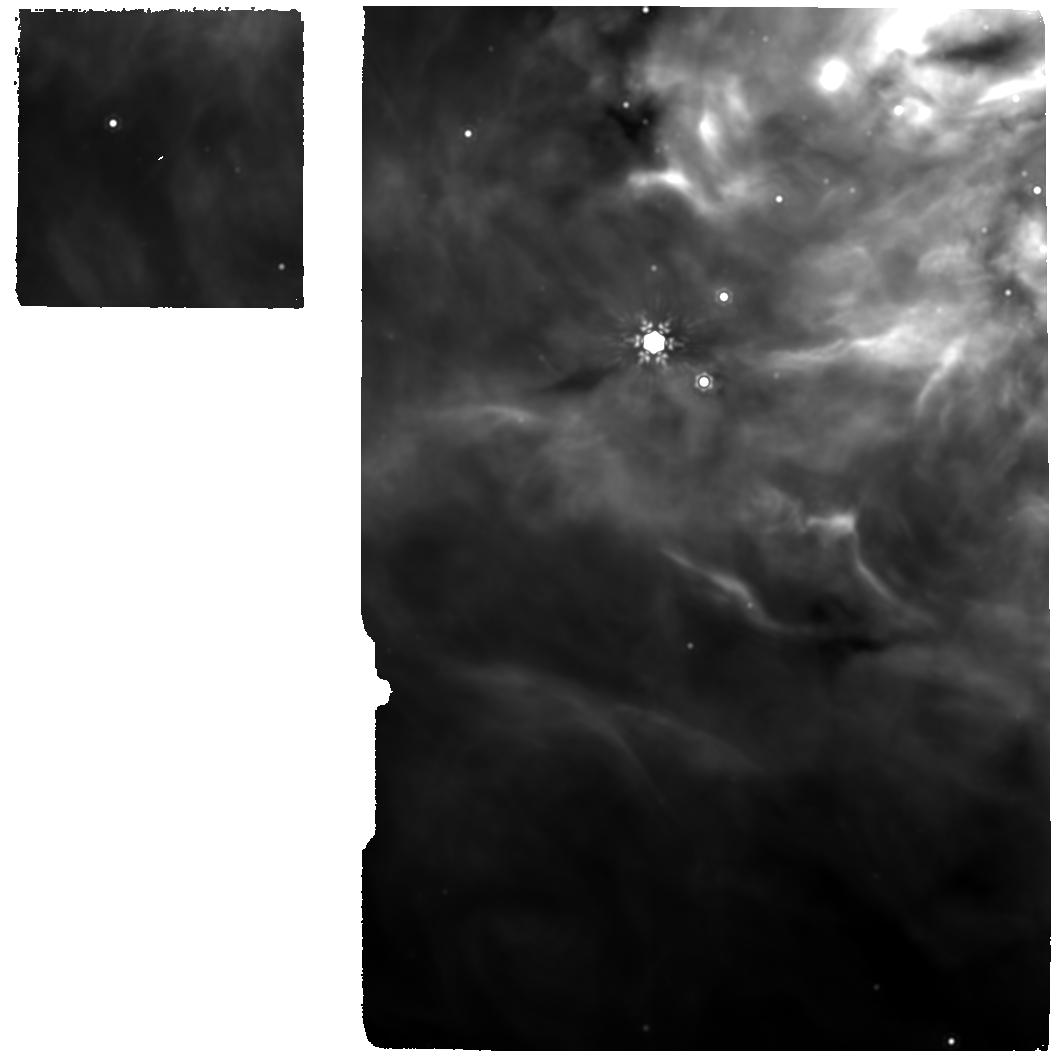
Target: IRAS23385. Instrument: MIRI. Filter: F1500W. Exposure: 40 min. Observation ID: jw01290-o032_t030_miri_f1500w

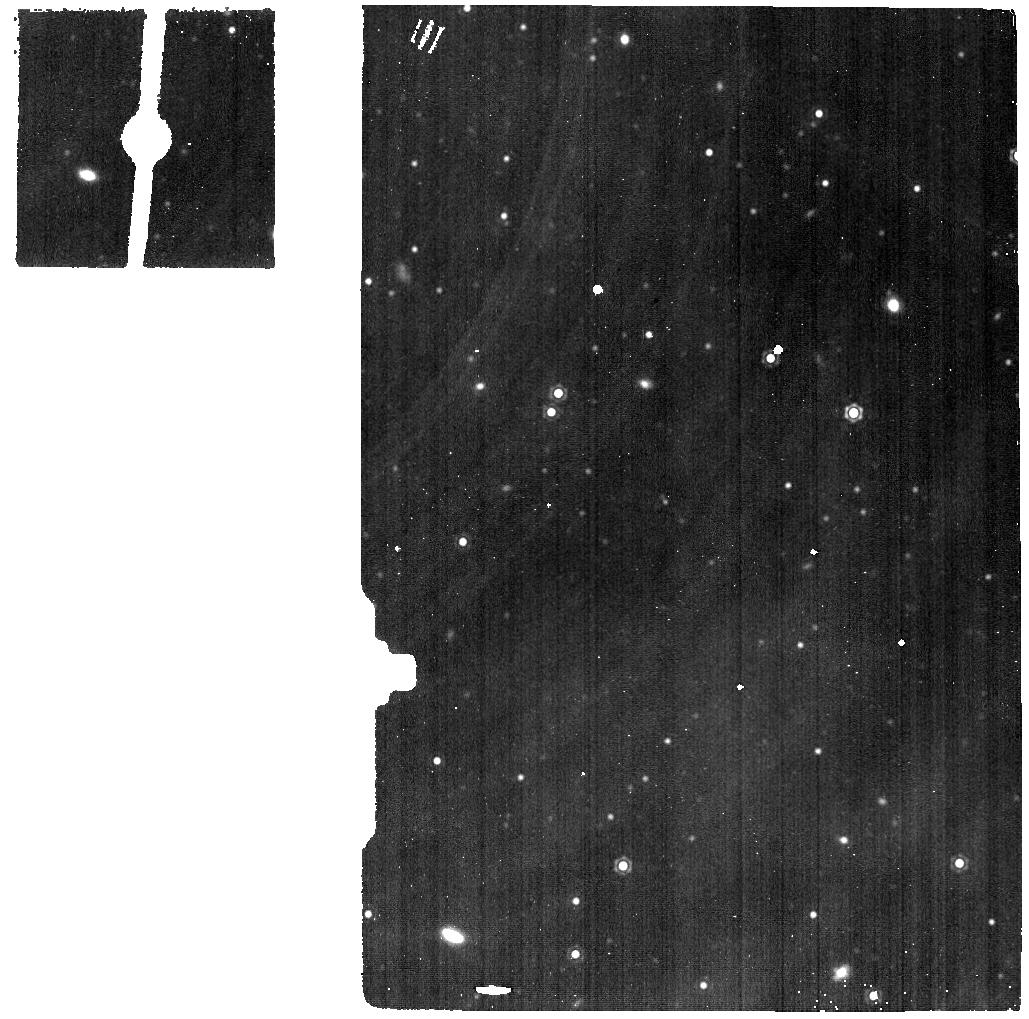
Target: DARK-BHR71. Instrument: MIRI. Filter: F1500W. Exposure: 10 min. Observation ID: jw01290-o023_t025_miri_f1500w

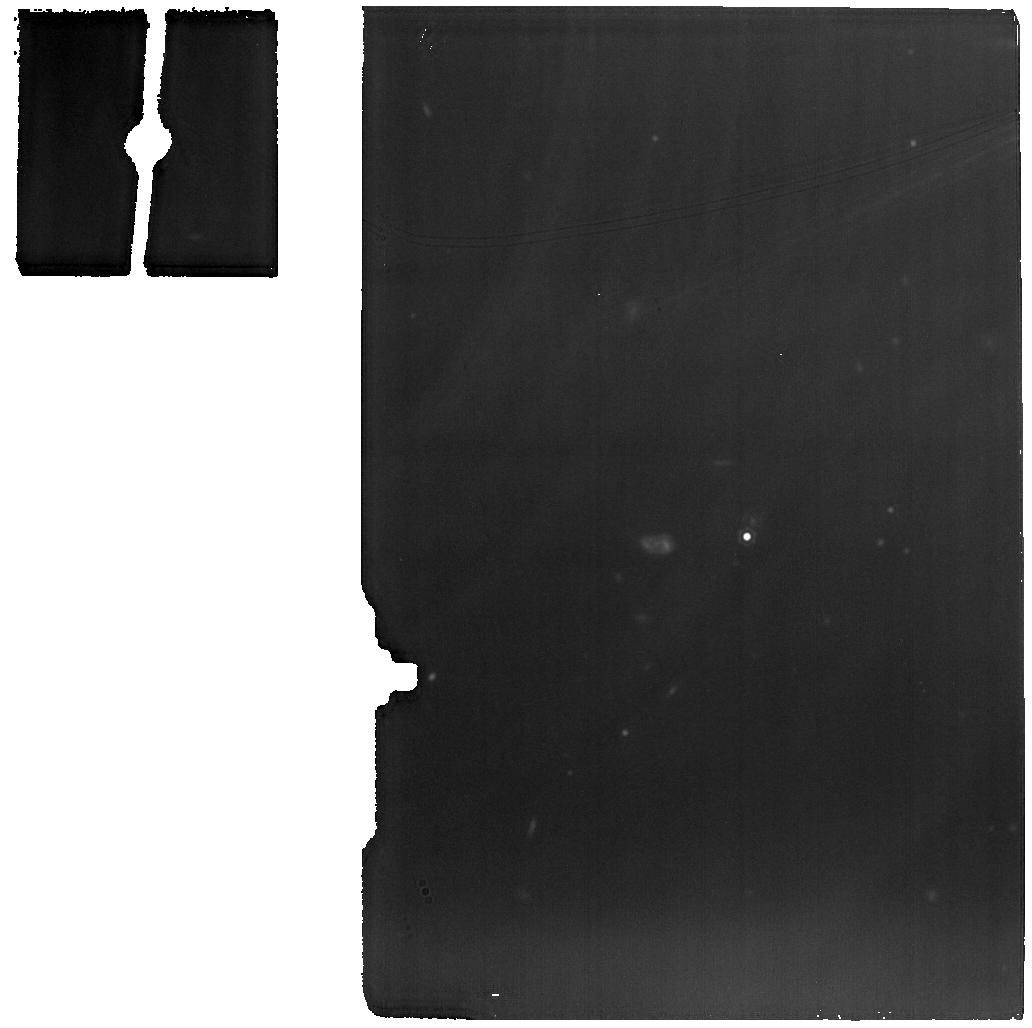
Target: TMC1. Instrument: MIRI. Filter: F1500W. Exposure: 10 min. Observation ID: jw01290-o015_t015_miri_f1500w

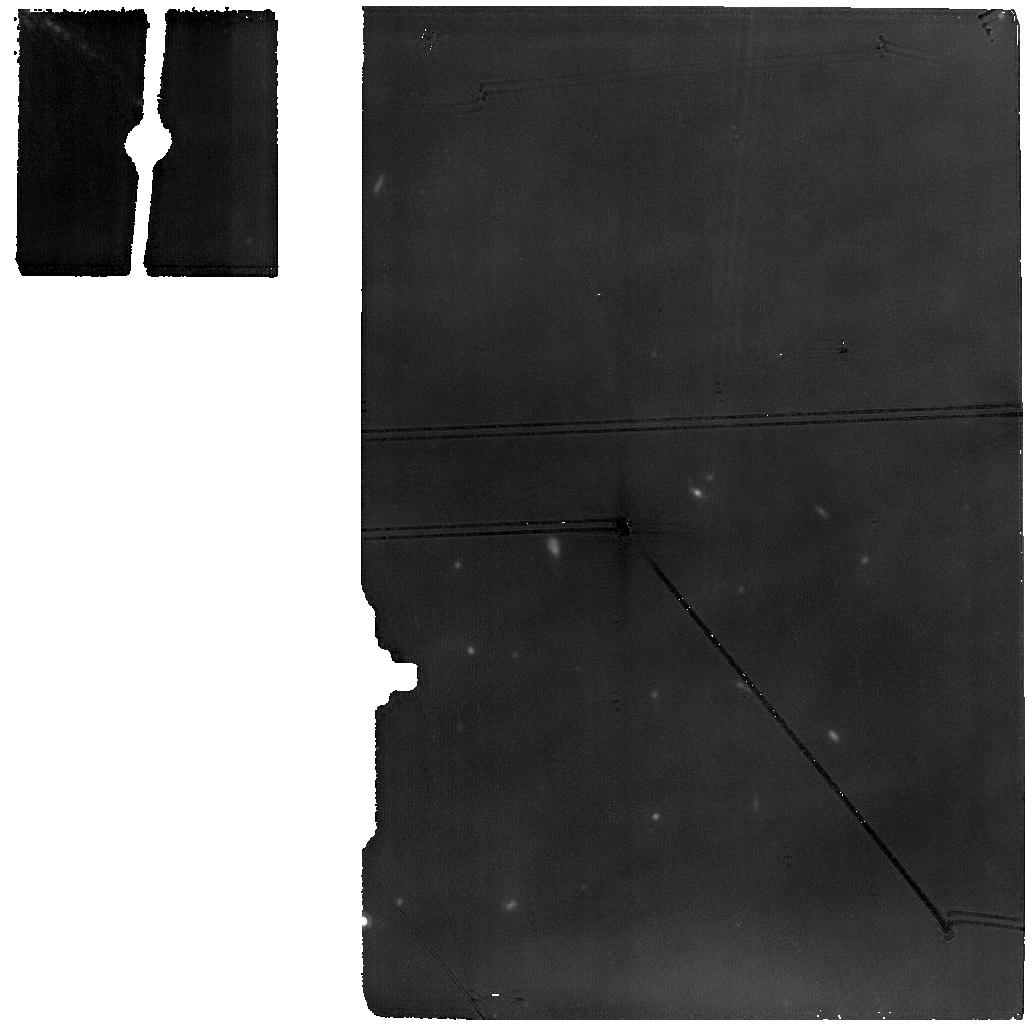
Target: B1B-S. Instrument: MIRI. Filter: F1500W. Exposure: 50 min. Observation ID: jw01290-o001_t007_miri_f1500w

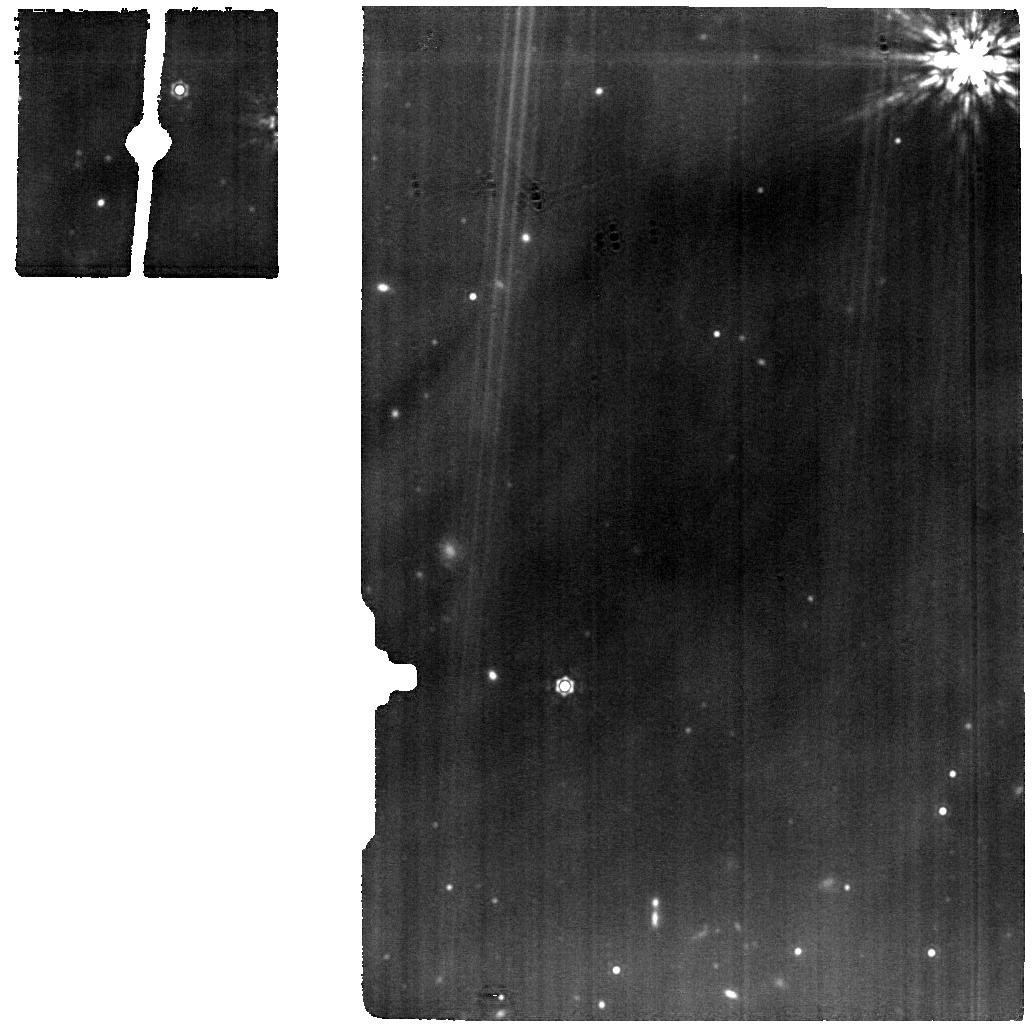
Target: SER-SMM1A. Instrument: MIRI. Filter: F1500W. Exposure: 10 min. Observation ID: jw01290-o022_t018_miri_f1500w

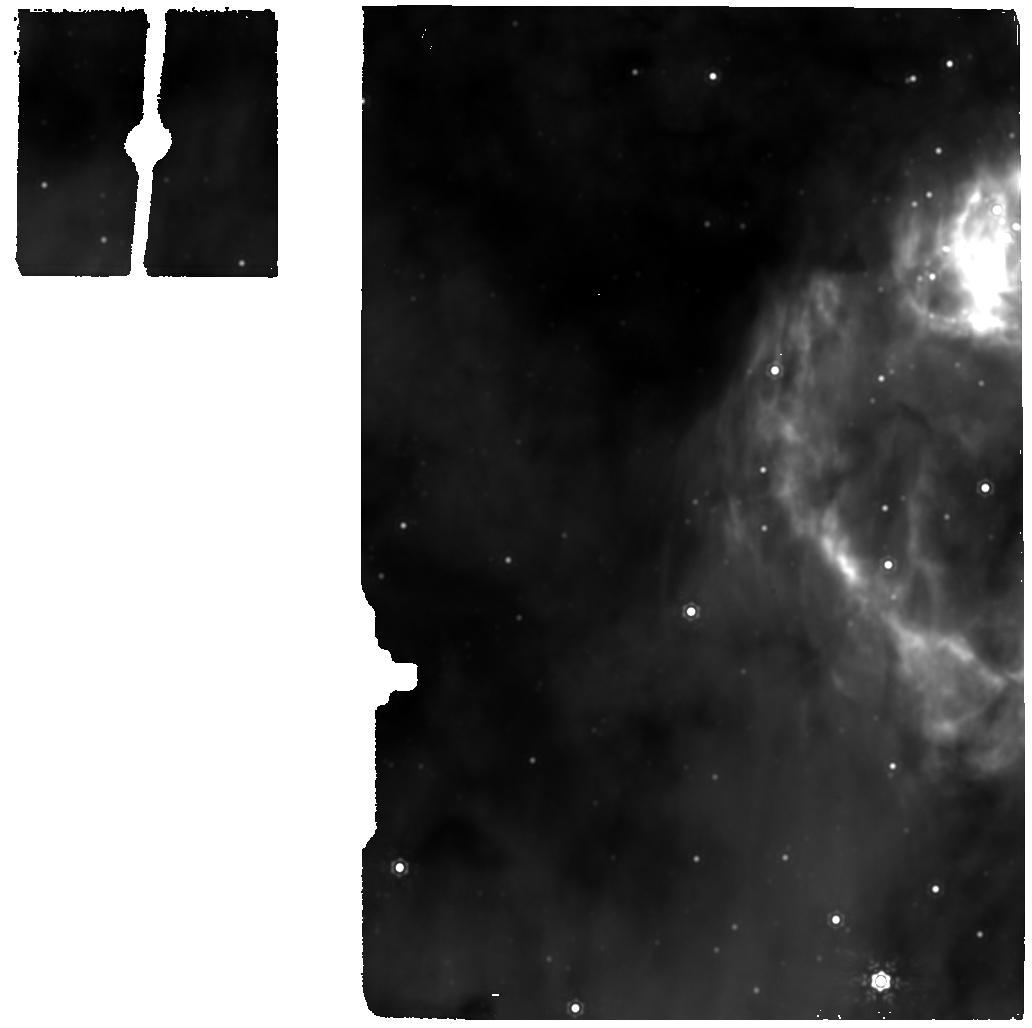
Target: G31.41+0.31. Instrument: MIRI. Filter: F1500W. Exposure: 10 min. Observation ID: jw01290-o027_t026_miri_f1500w

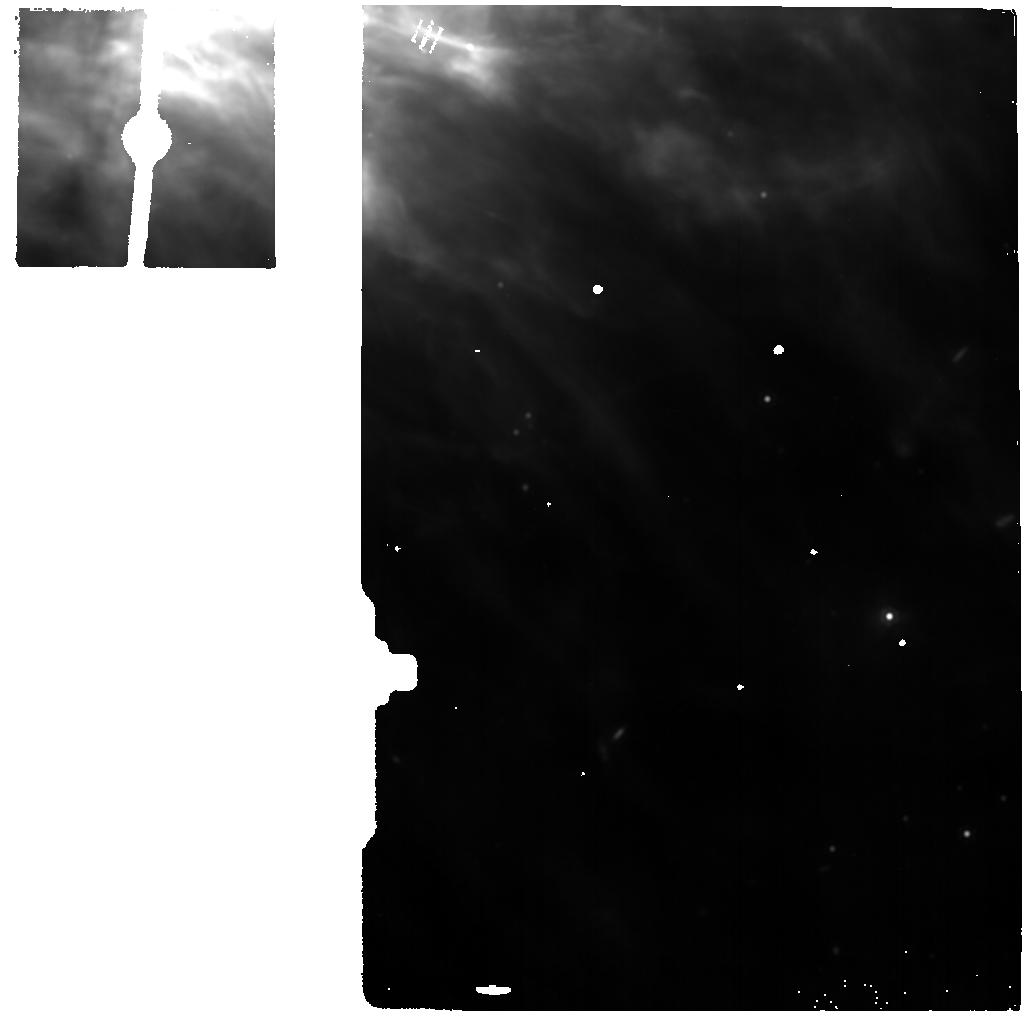
Target: DARK-IRAS23385. Instrument: MIRI. Filter: F1500W. Exposure: 10 min. Observation ID: jw01290-o031_t031_miri_f1500w

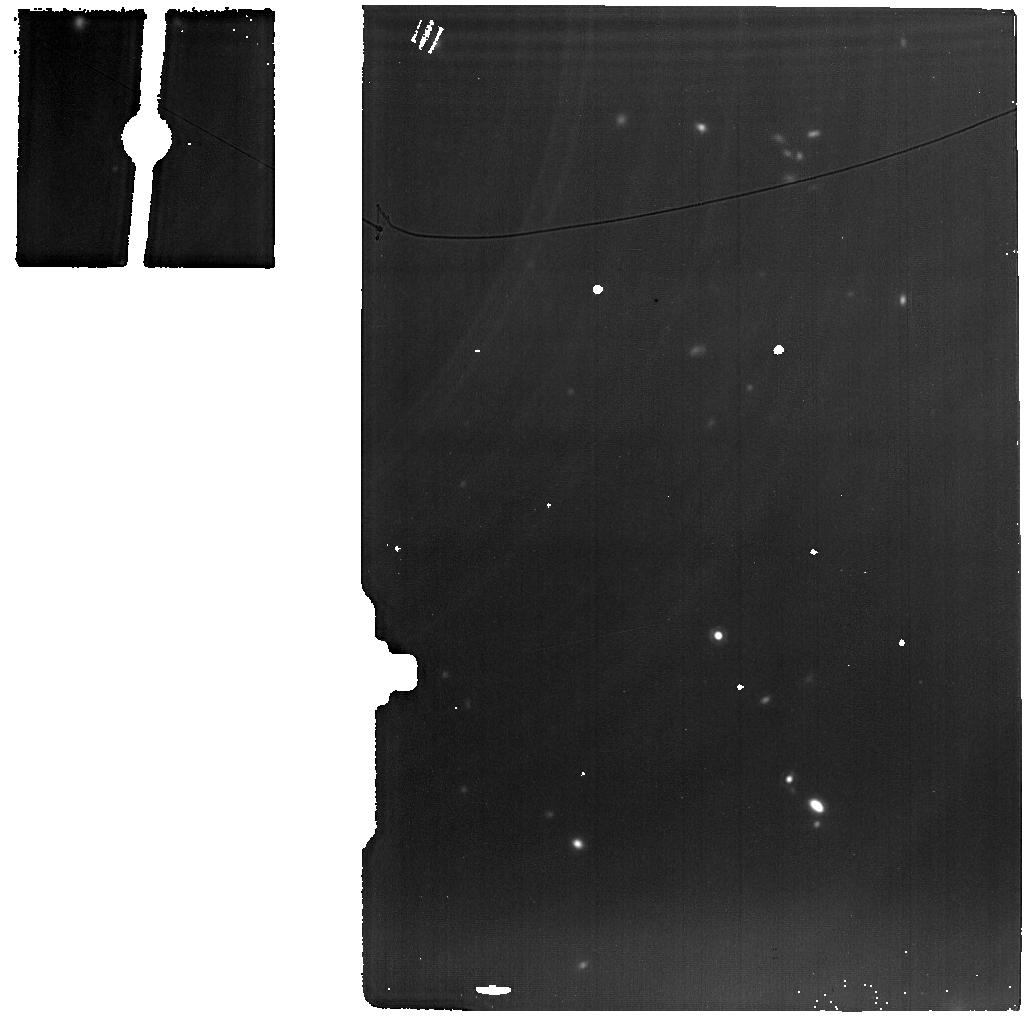
Target: DARK-TAU. Instrument: MIRI. Filter: F1500W. Exposure: 10 min. Observation ID: jw01290-o011_t017_miri_f1500w

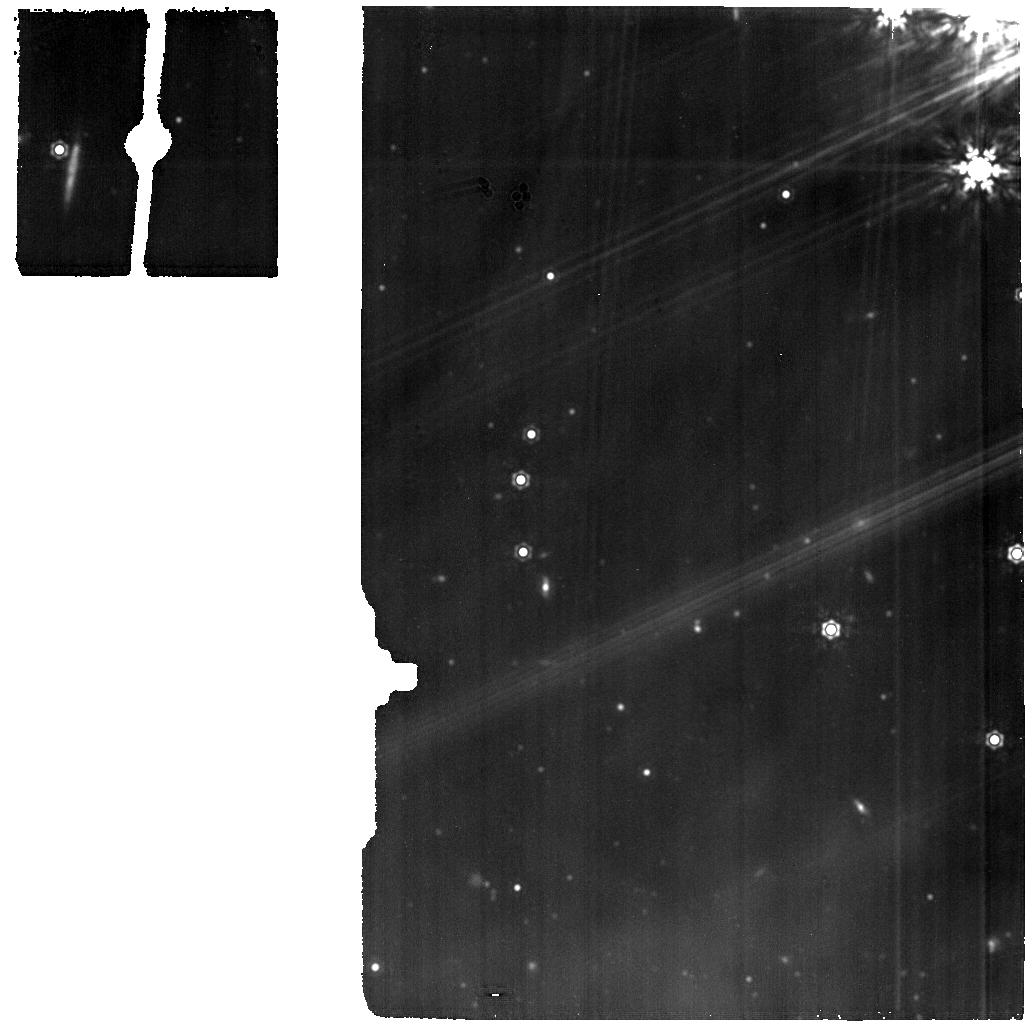
Target: SVS4-5. Instrument: MIRI. Filter: F1500W. Exposure: 30 min. Observation ID: jw01290-o017_t038_miri_f1500w

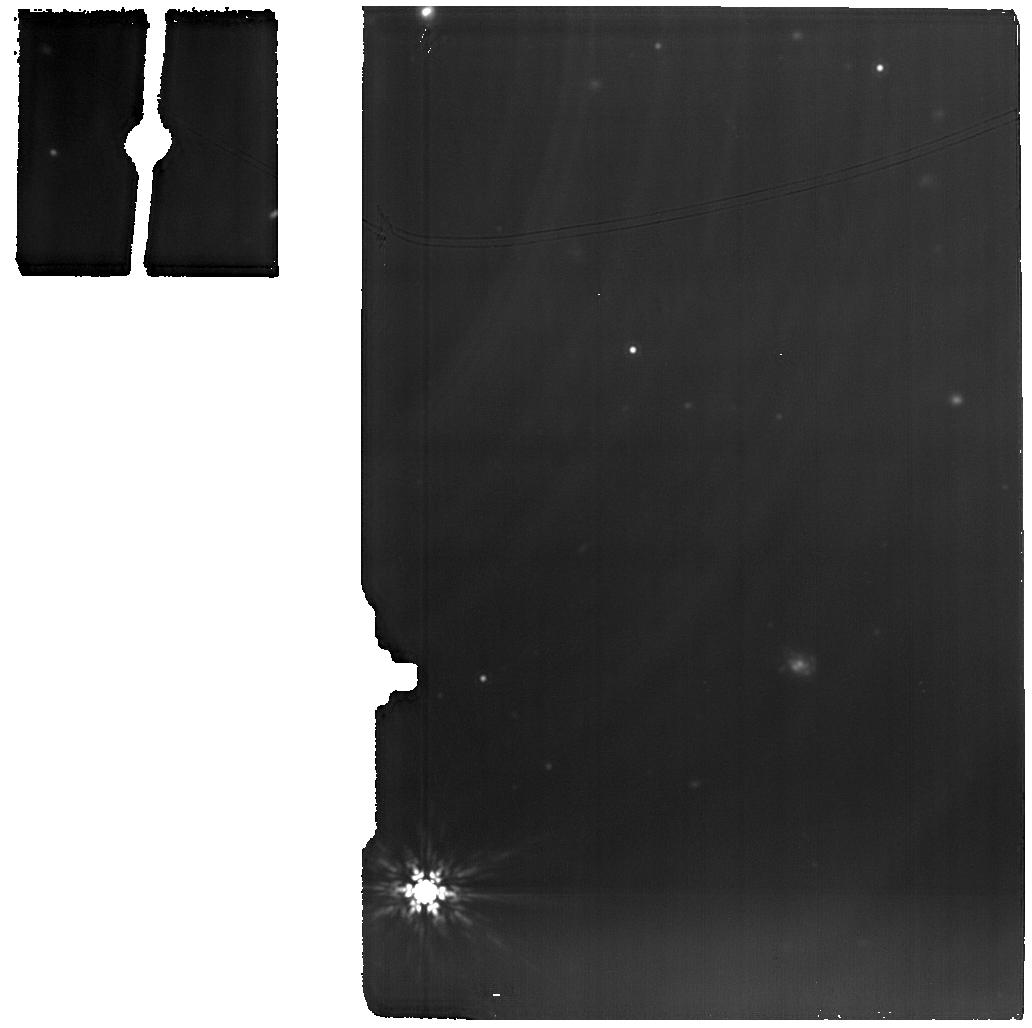
Target: L1527. Instrument: MIRI. Filter: F1500W. Exposure: 50 min. Observation ID: jw01290-o012_t013_miri_f1500w

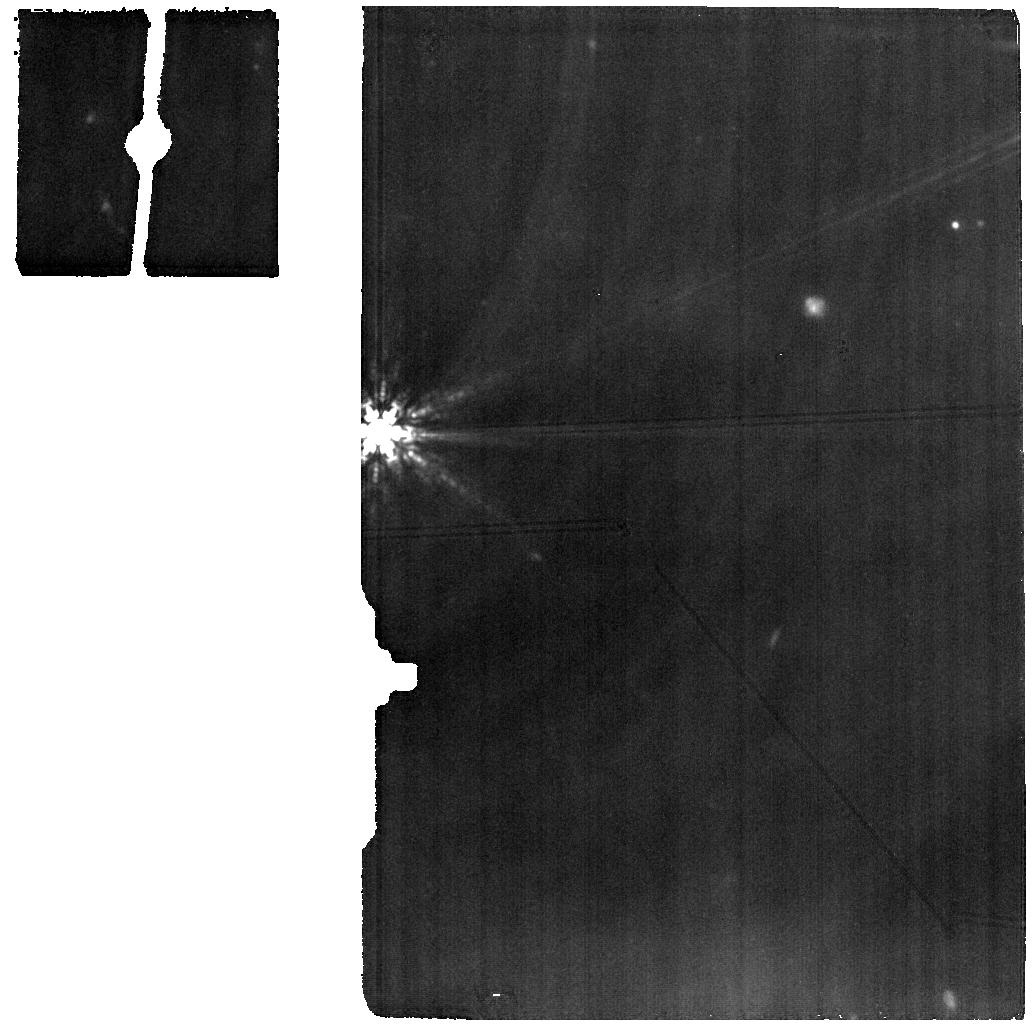
Target: B1A. Instrument: MIRI. Filter: F1500W. Exposure: 10 min. Observation ID: jw01290-o005_t004_miri_f1500w

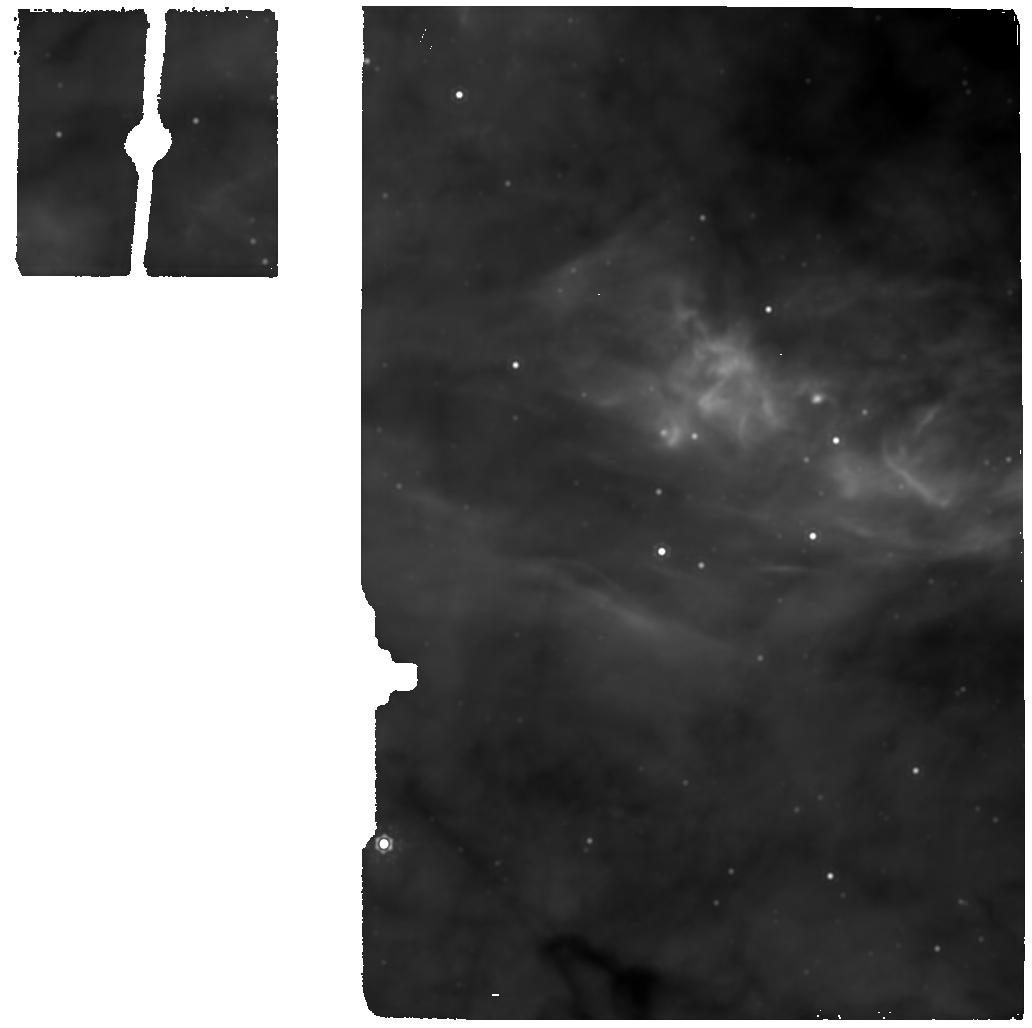
Target: G28S. Instrument: MIRI. Filter: F1500W. Exposure: 10 min. Observation ID: jw01290-o034_t034_miri_f1500w

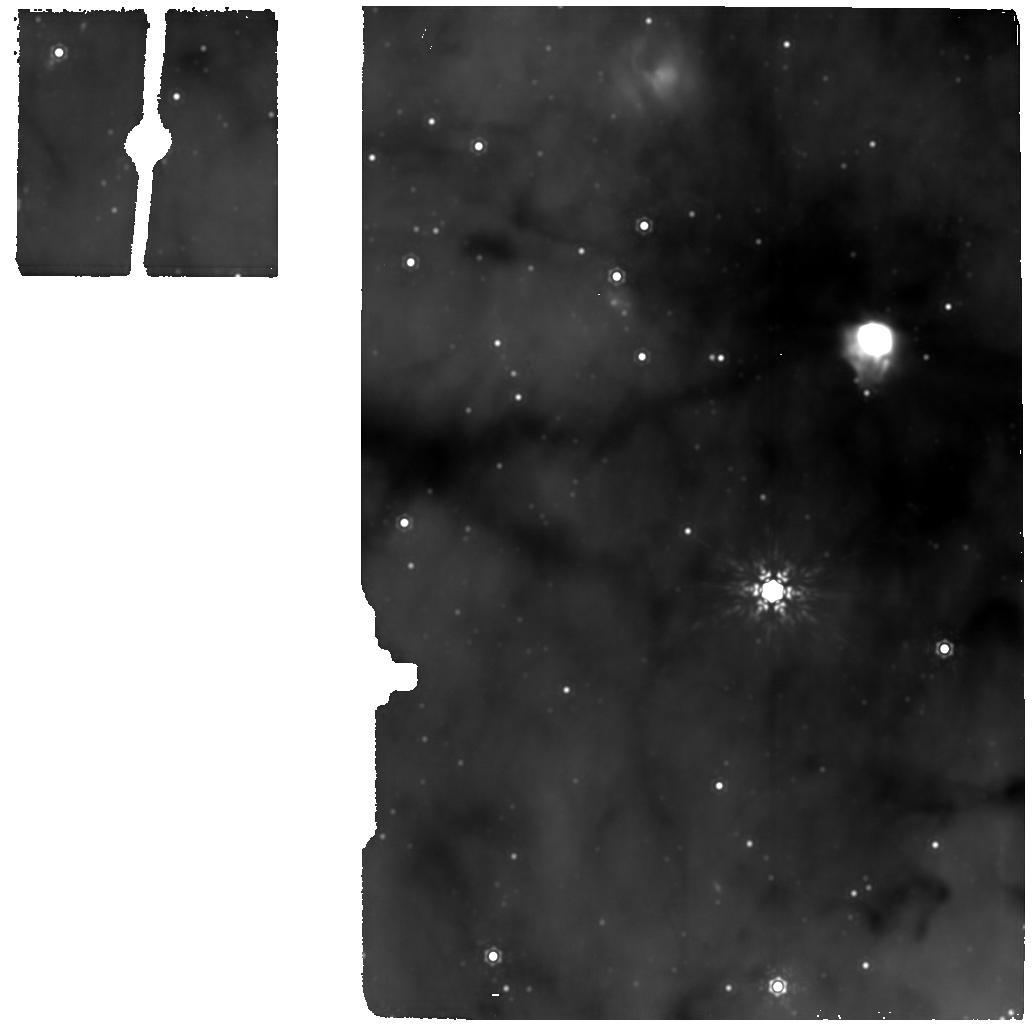
Target: DARK-G31. Instrument: MIRI. Filter: F1500W. Exposure: 10 min. Observation ID: jw01290-o026_t027_miri_f1500w

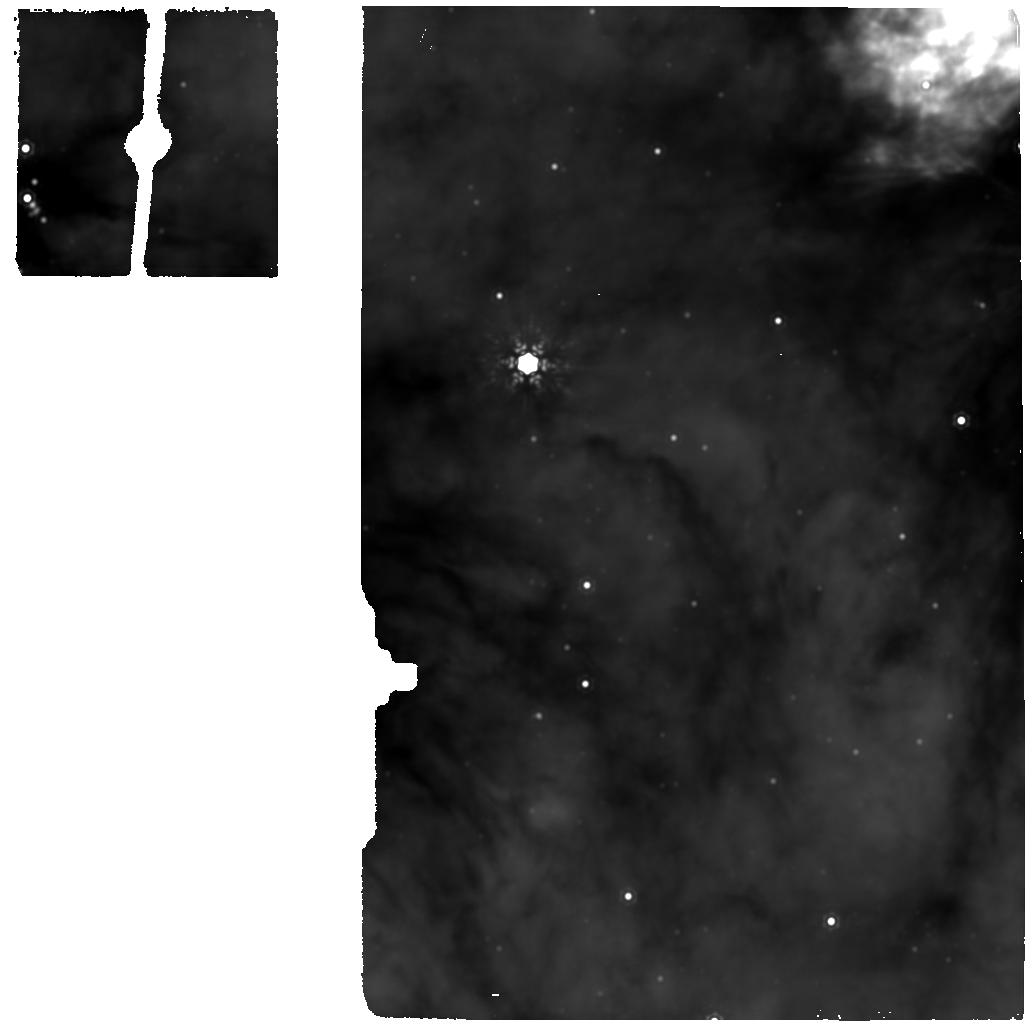
Target: G28IRS2. Instrument: MIRI. Filter: F1500W. Exposure: 10 min. Observation ID: jw01290-o035_t033_miri_f1500w

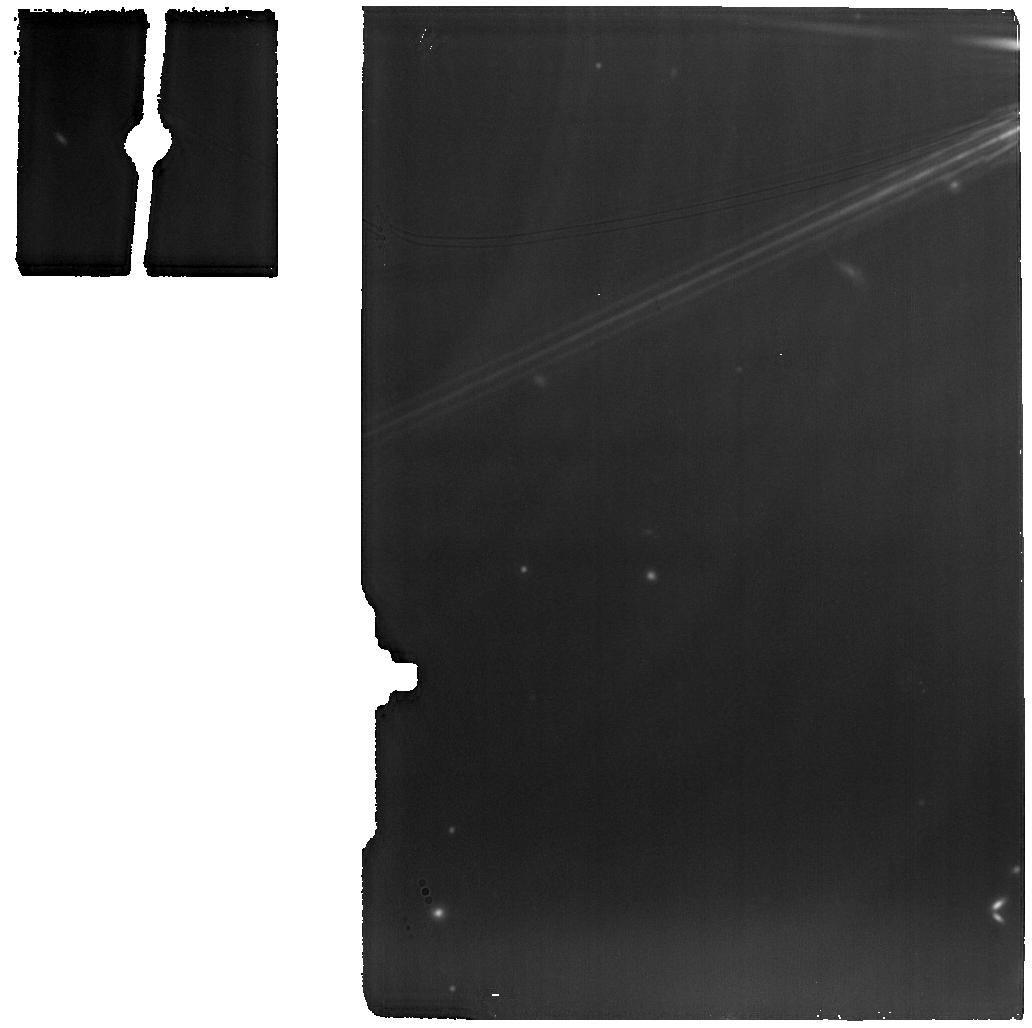
Target: TMC1A. Instrument: MIRI. Filter: F1500W. Exposure: 11 min. Observation ID: jw01290-o014_t016_miri_f1500w

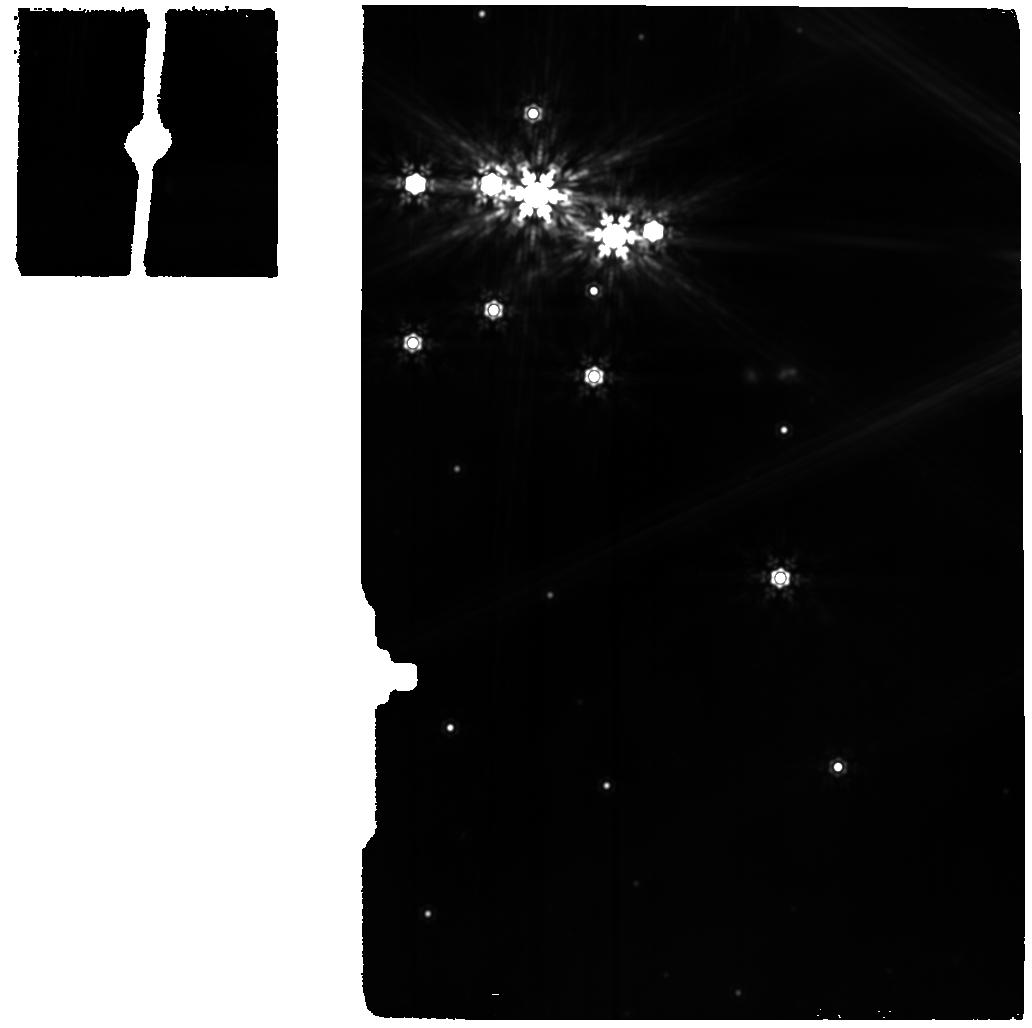
Target: SER-SMM3. Instrument: MIRI. Filter: F1500W. Exposure: 10 min. Observation ID: jw01290-o018_t022_miri_f1500w

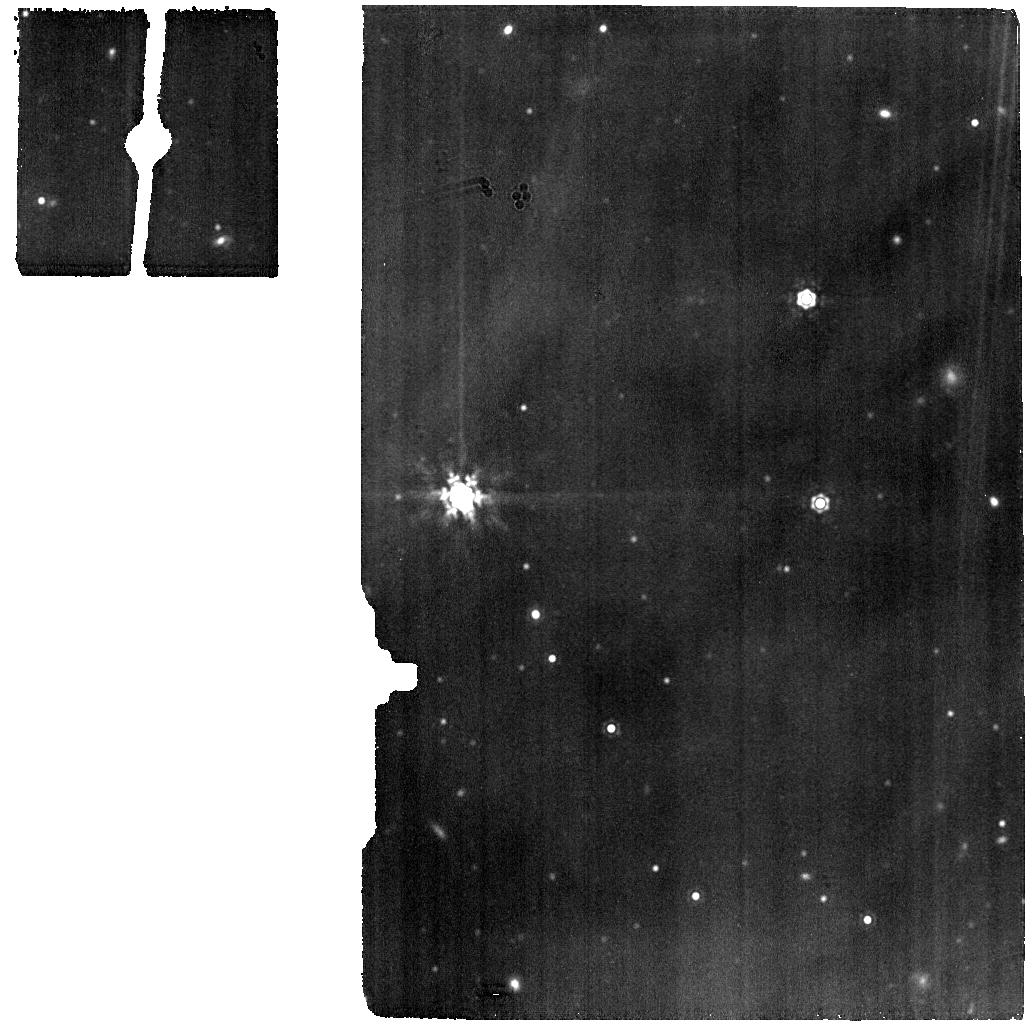
Target: DARK-SER. Instrument: MIRI. Filter: F1500W. Exposure: 10 min. Observation ID: jw01290-o016_t023_miri_f1500w

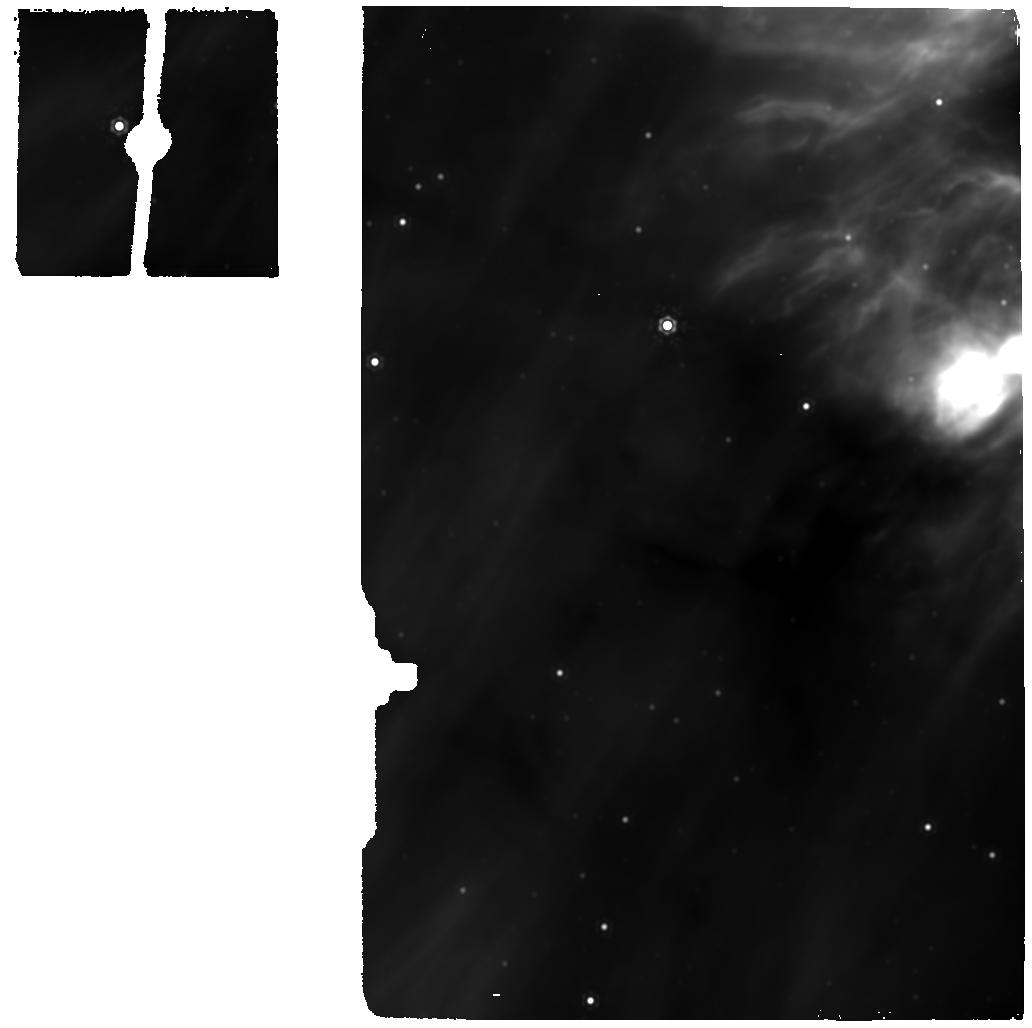
Target: IRAS18089-copy. Instrument: MIRI. Filter: F1500W. Exposure: 10 min. Observation ID: jw01290-o080_t042_miri_f1500w

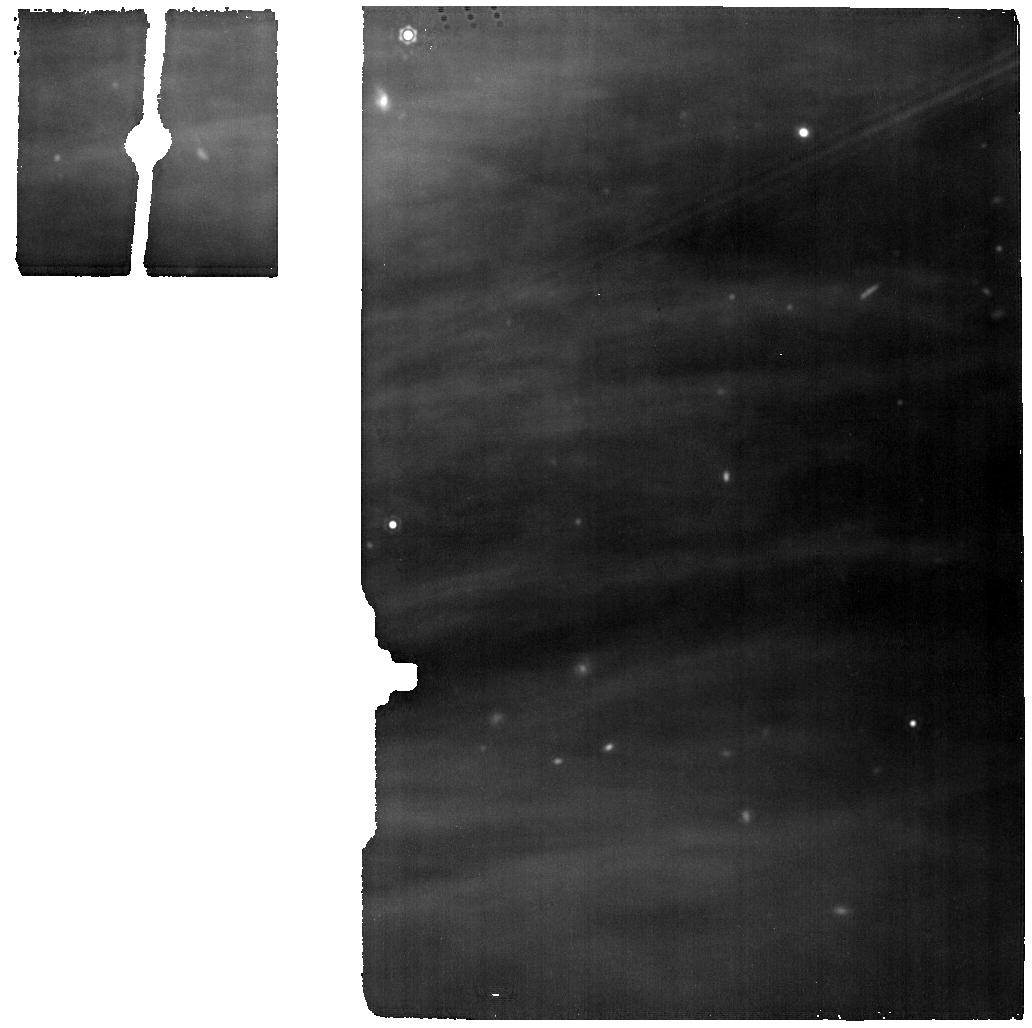
Target: PER-EMB-8. Instrument: MIRI. Filter: F1500W. Exposure: 10 min. Observation ID: jw01290-o010_t011_miri_f1500w

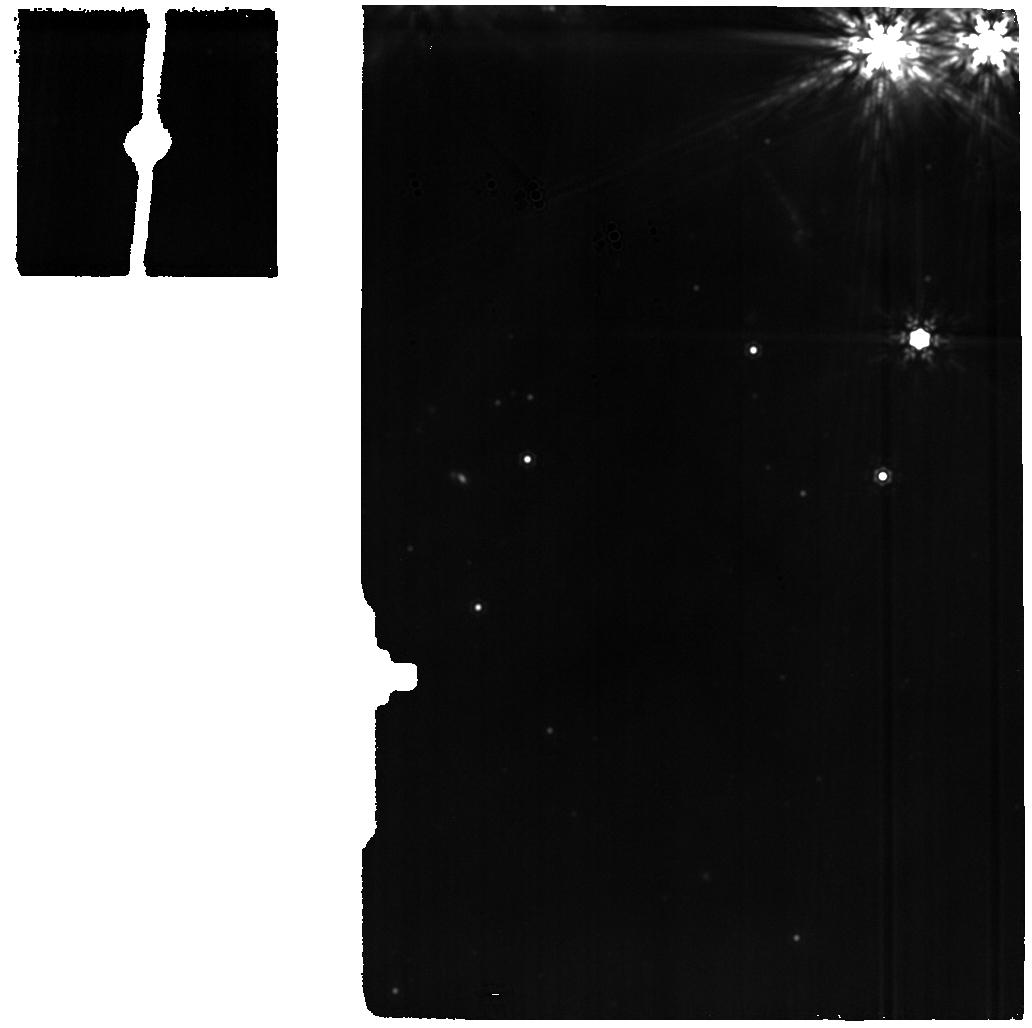
Target: SER-EMB-8N. Instrument: MIRI. Filter: F1500W. Exposure: 10 min. Observation ID: jw01290-o019_t021_miri_f1500w

MIRI EC Protostars Survey (PI: Van Dishoeck, Ewine F.)

The embedded protostellar phase of star formation, which occurs for a few times 10^5 years after collapse of the parent cloud, is a critical period in the evolution of a young star: during this phase the final mass of the star, the initial chemical composition (ices, gases) of the disk, its size and mass, and thus its ability to form planets, are determined. At the same time, jets and winds from the star‐disk system drive outflows that disperse the natal envelope. Many physical processes occur simultaneously in the immediate surroundings of the protostar: infall of the collapsing envelope onto the disk and accretion onto the star, outflows sweeping up and shocking material, and UV photons heating, dissociating and ionizing the gas. Because of the large extinction, these processes can only be investigated using mid‐IR to mm wavelengths. Both the physics and chemistry of the protostellar structure (star‐disk‐envelope‐jet) can be probed through unique mid‐IR diagnostic features, namely narrow gaseous atomic (e.g., [S I], [Ne II], [Ne III], [Fe I], [Fe II], HI) and molecular (e.g., H2, HD, OH, H2O, CO2, CH4, C2H2, HCN) lines, as well as broad bands of ices (simple and more complex species), PAHs and silicates. WRIGHT_4001-4037